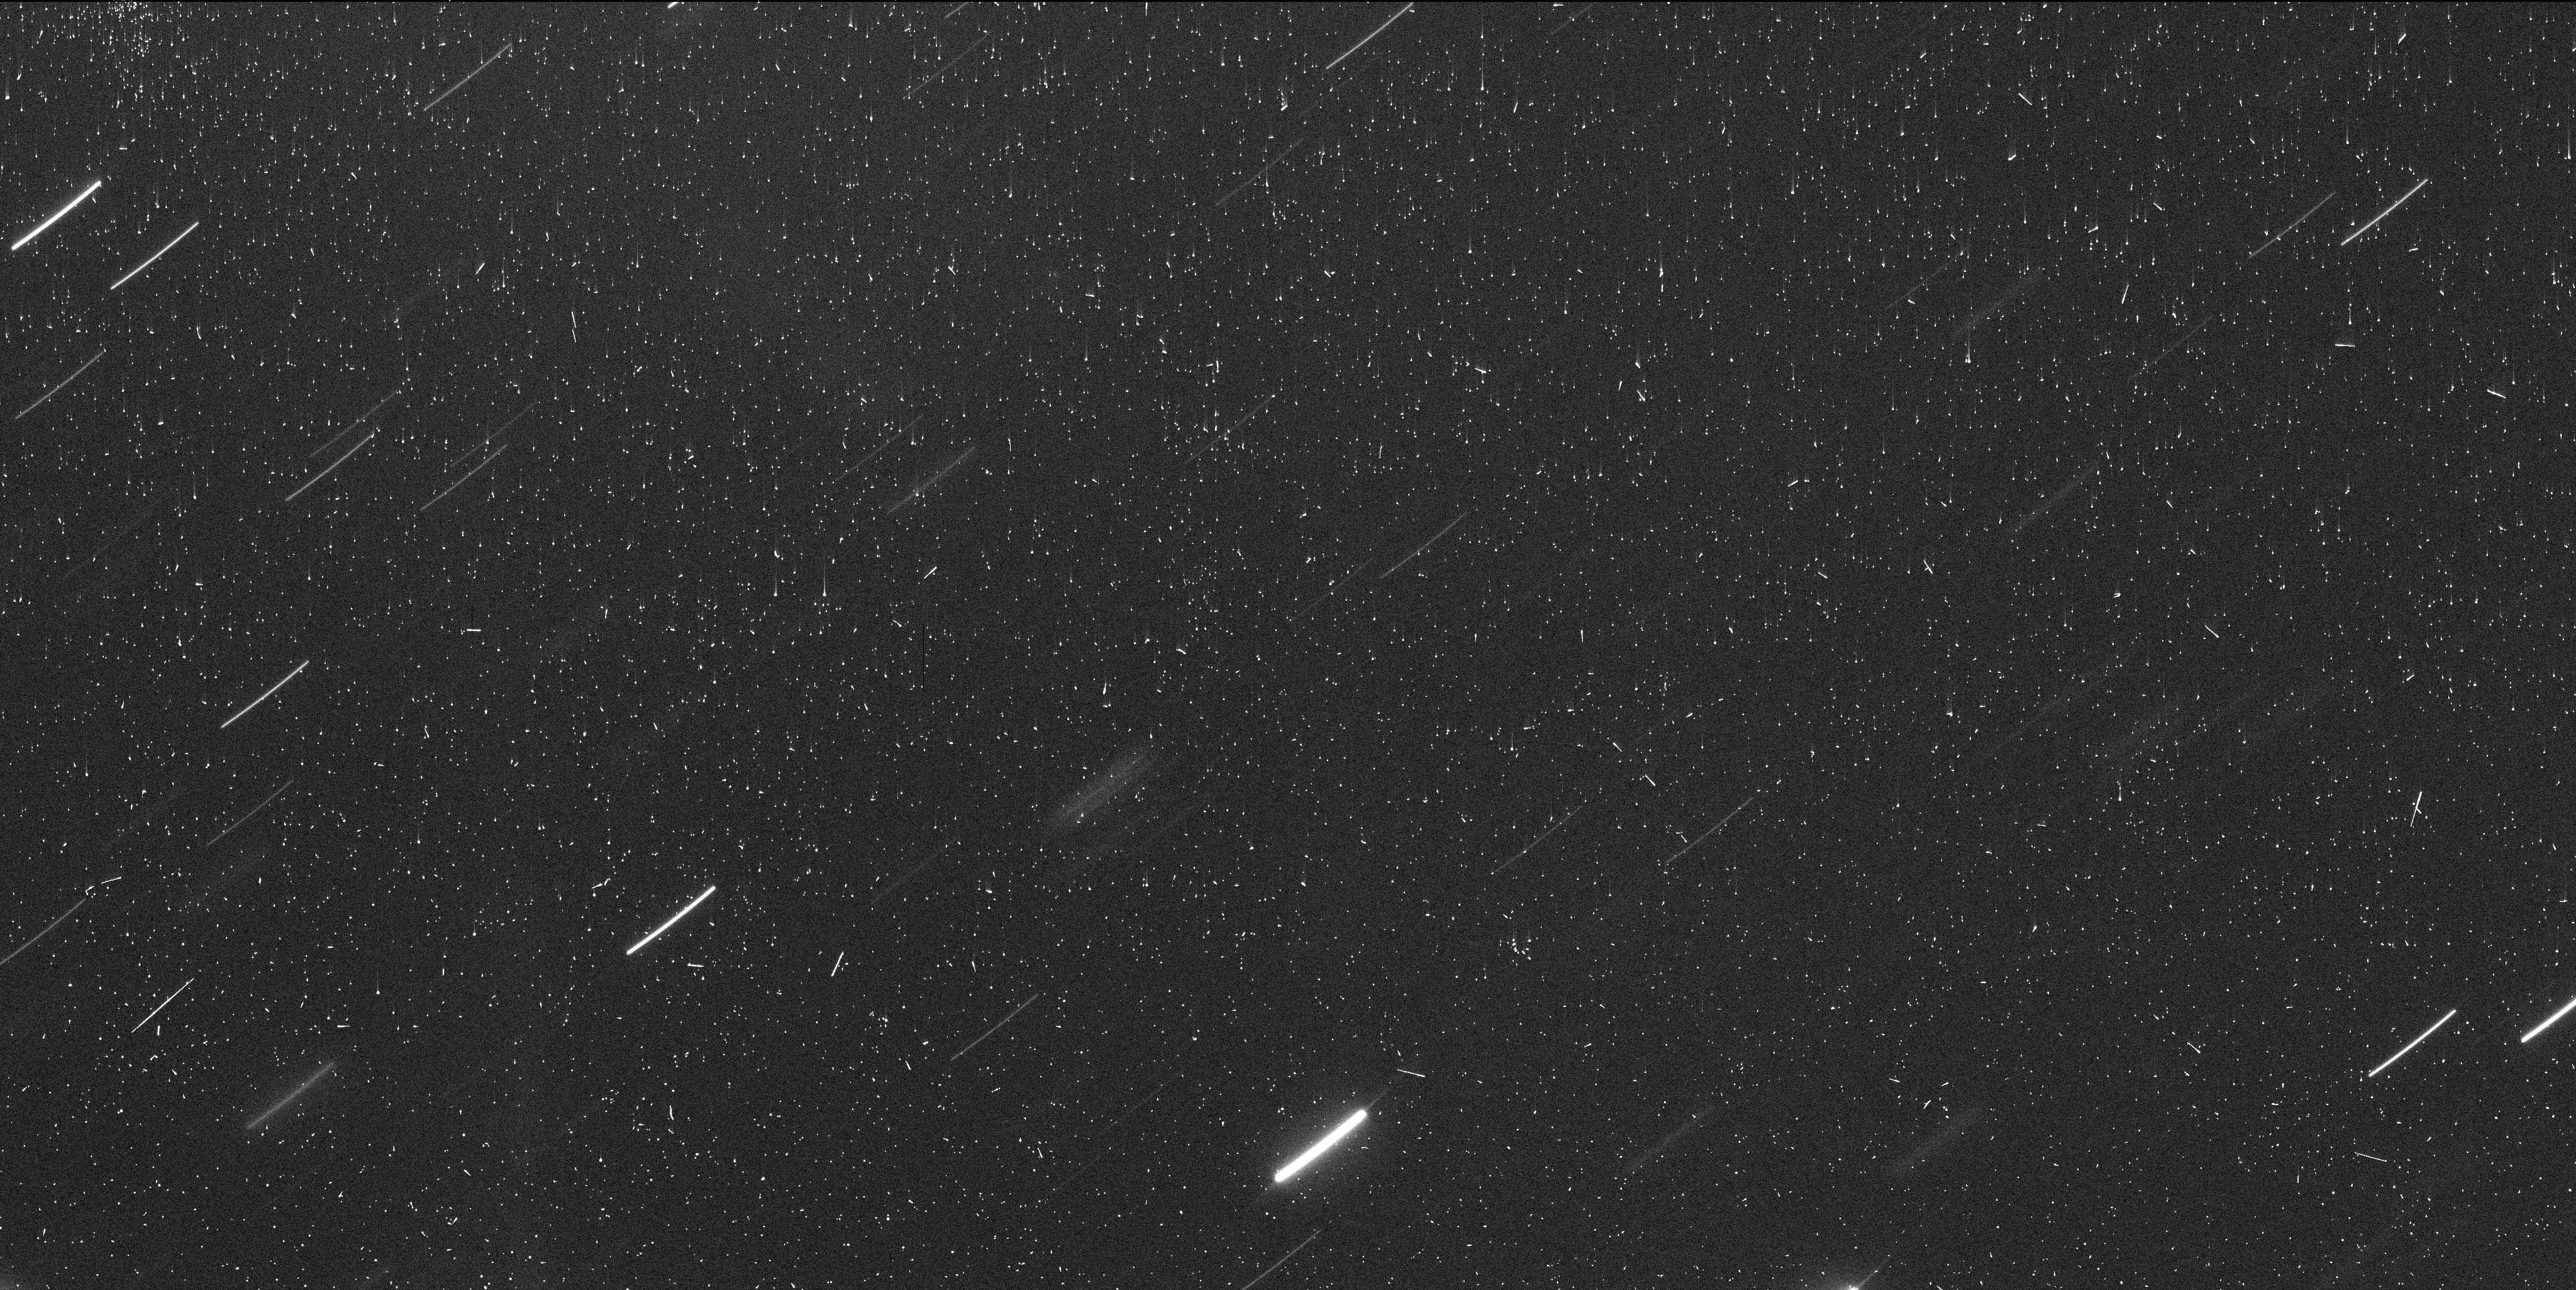
Target: C2021-A1. Instrument: WFC3/UVIS. Filter: F350LP. Exposure: 8 min. Observation ID: iets01jzq

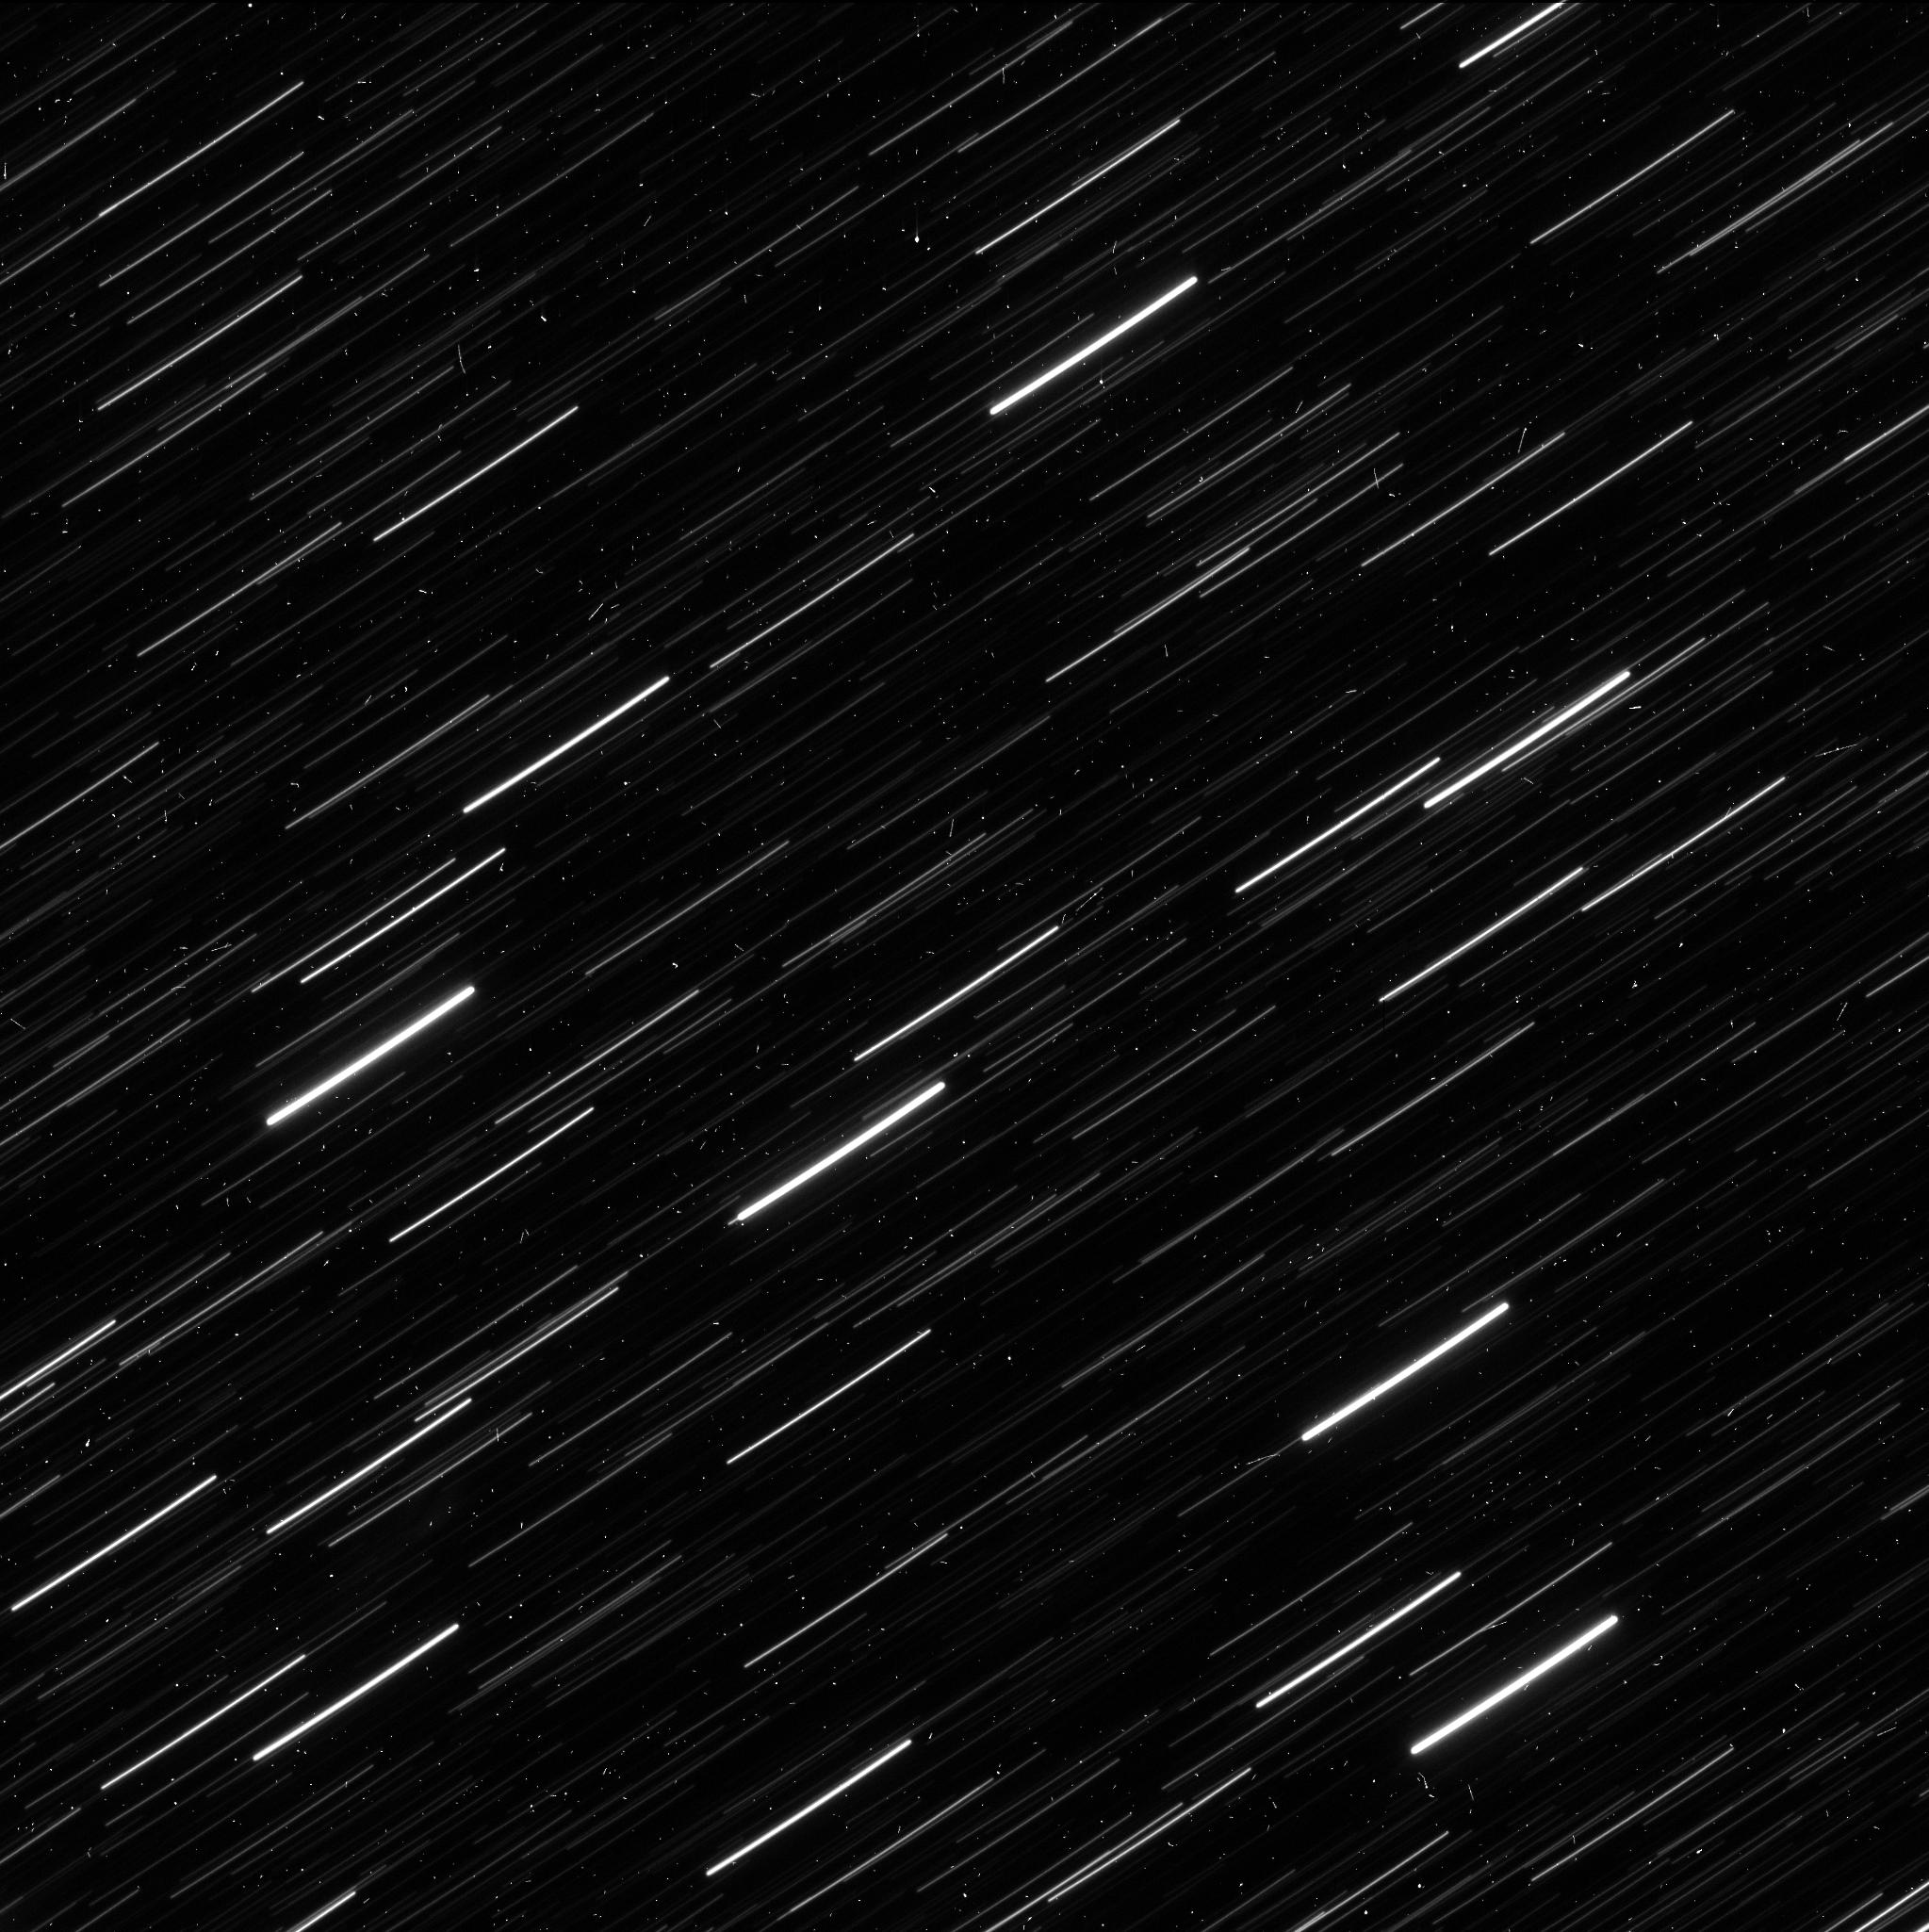
Target: C2021-A1-B. Instrument: WFC3/UVIS. Filter: F350LP. Exposure: 5 min. Observation ID: iets04kyq

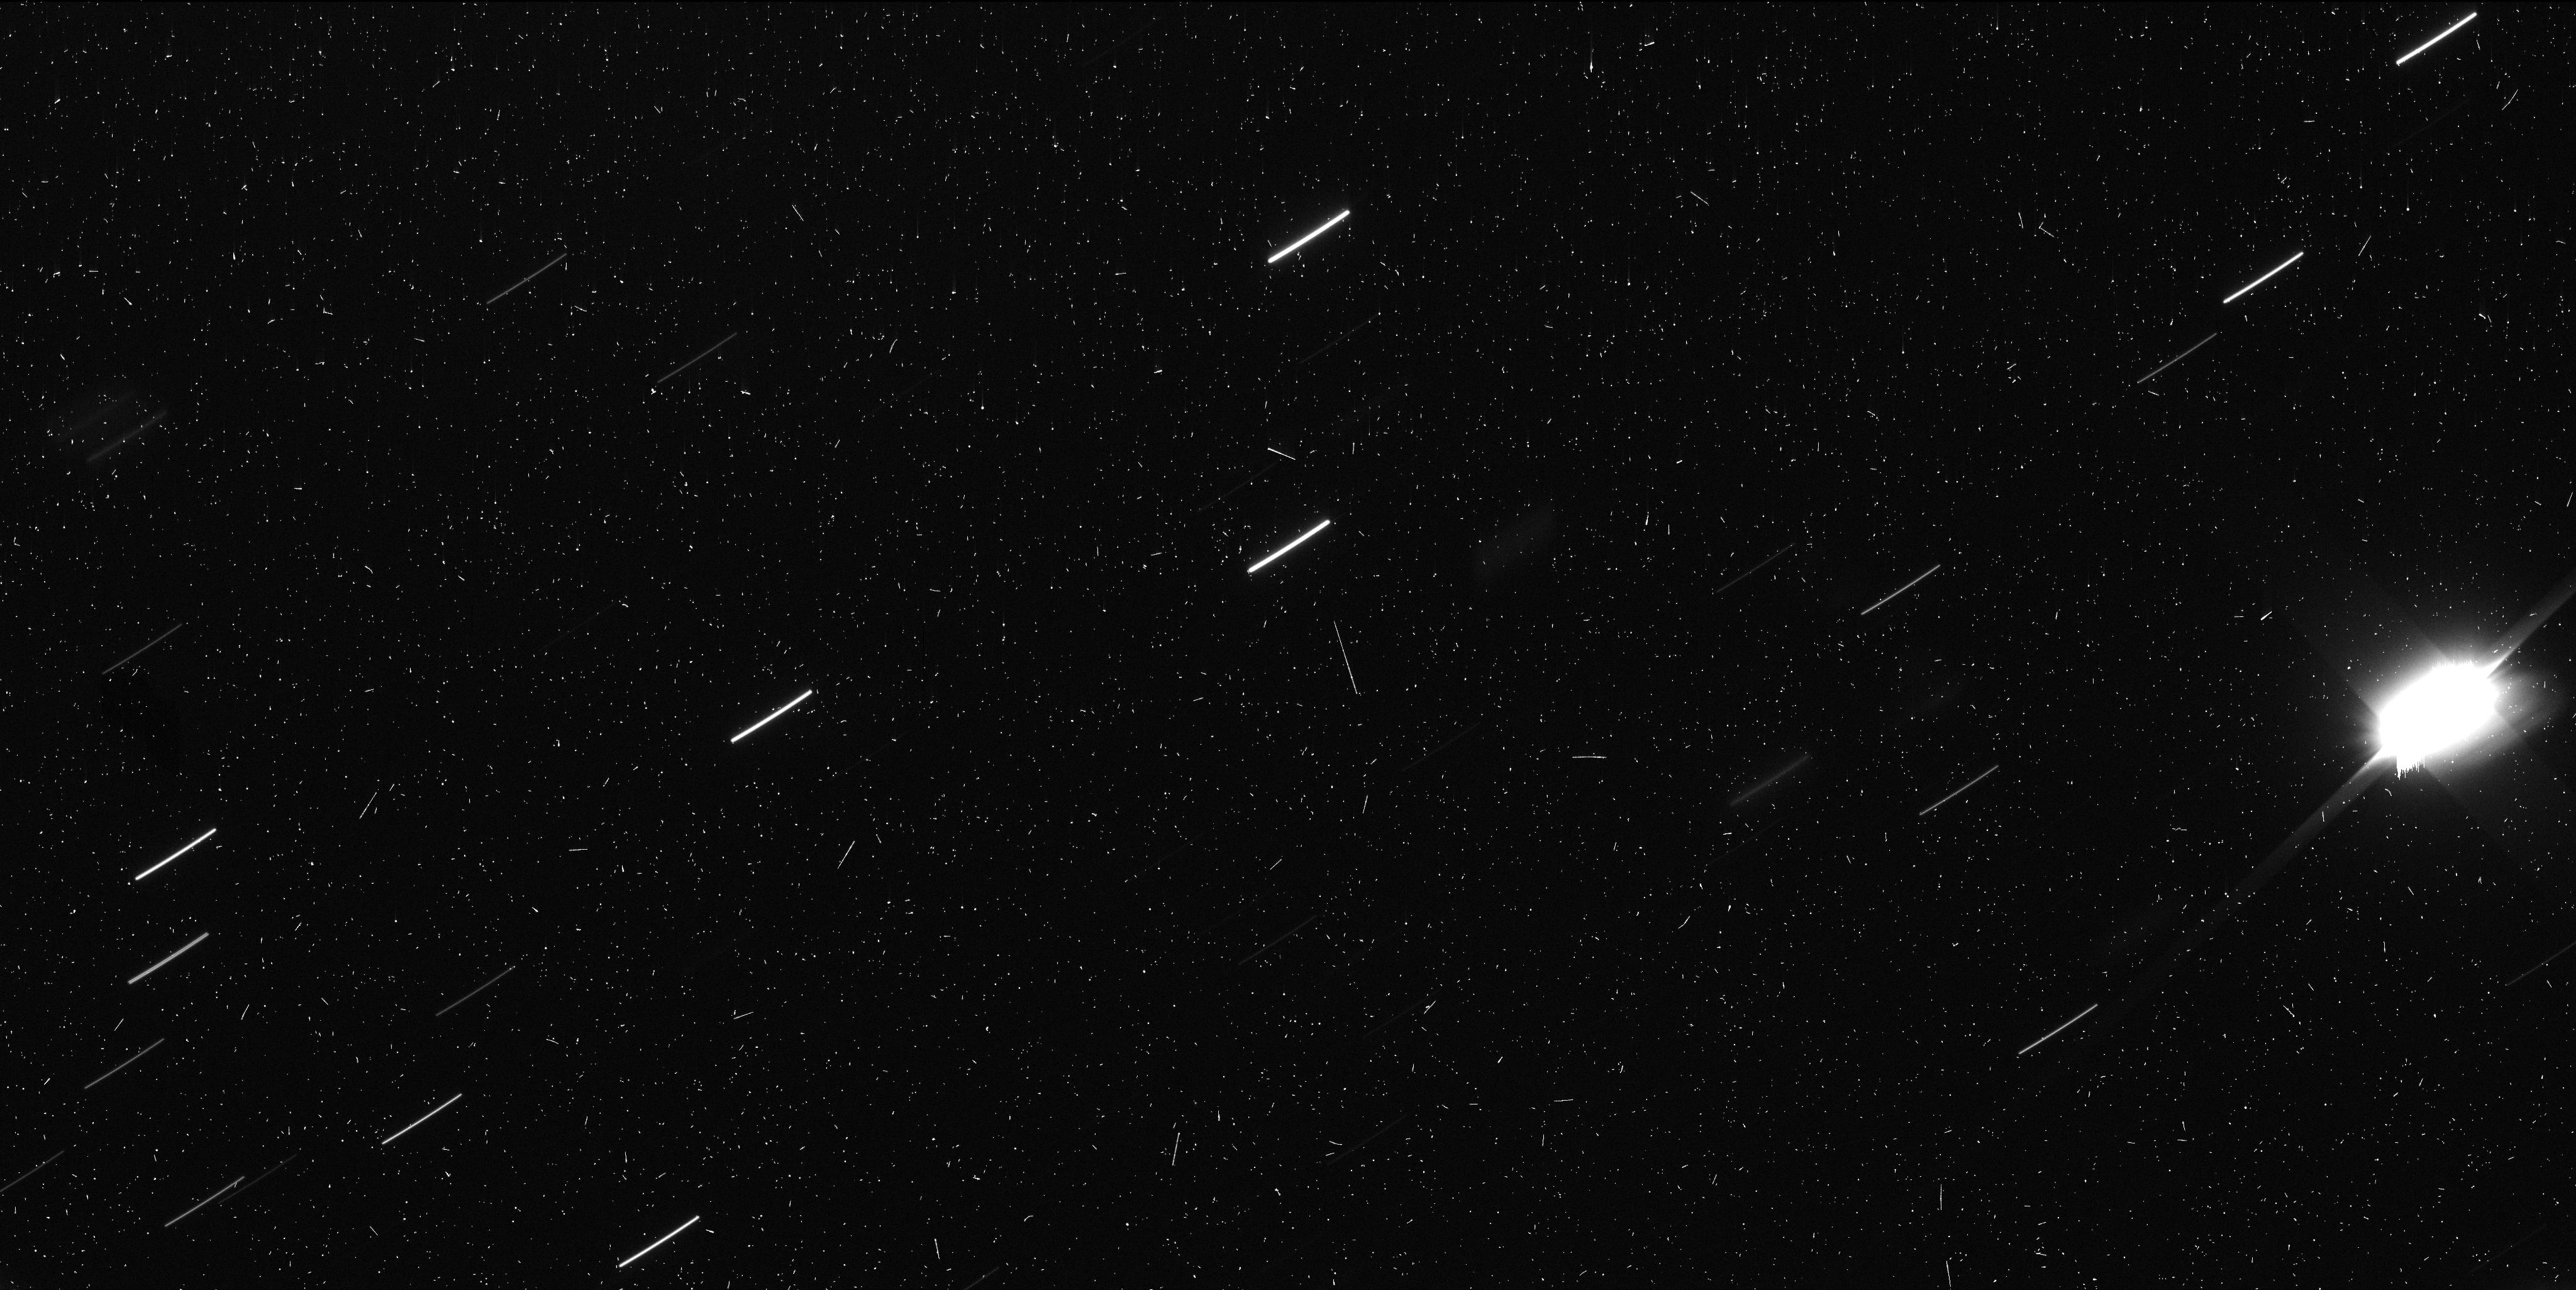
Target: C2021-A1. Instrument: WFC3/UVIS. Filter: F350LP. Exposure: 8 min. Observation ID: iets02ppq

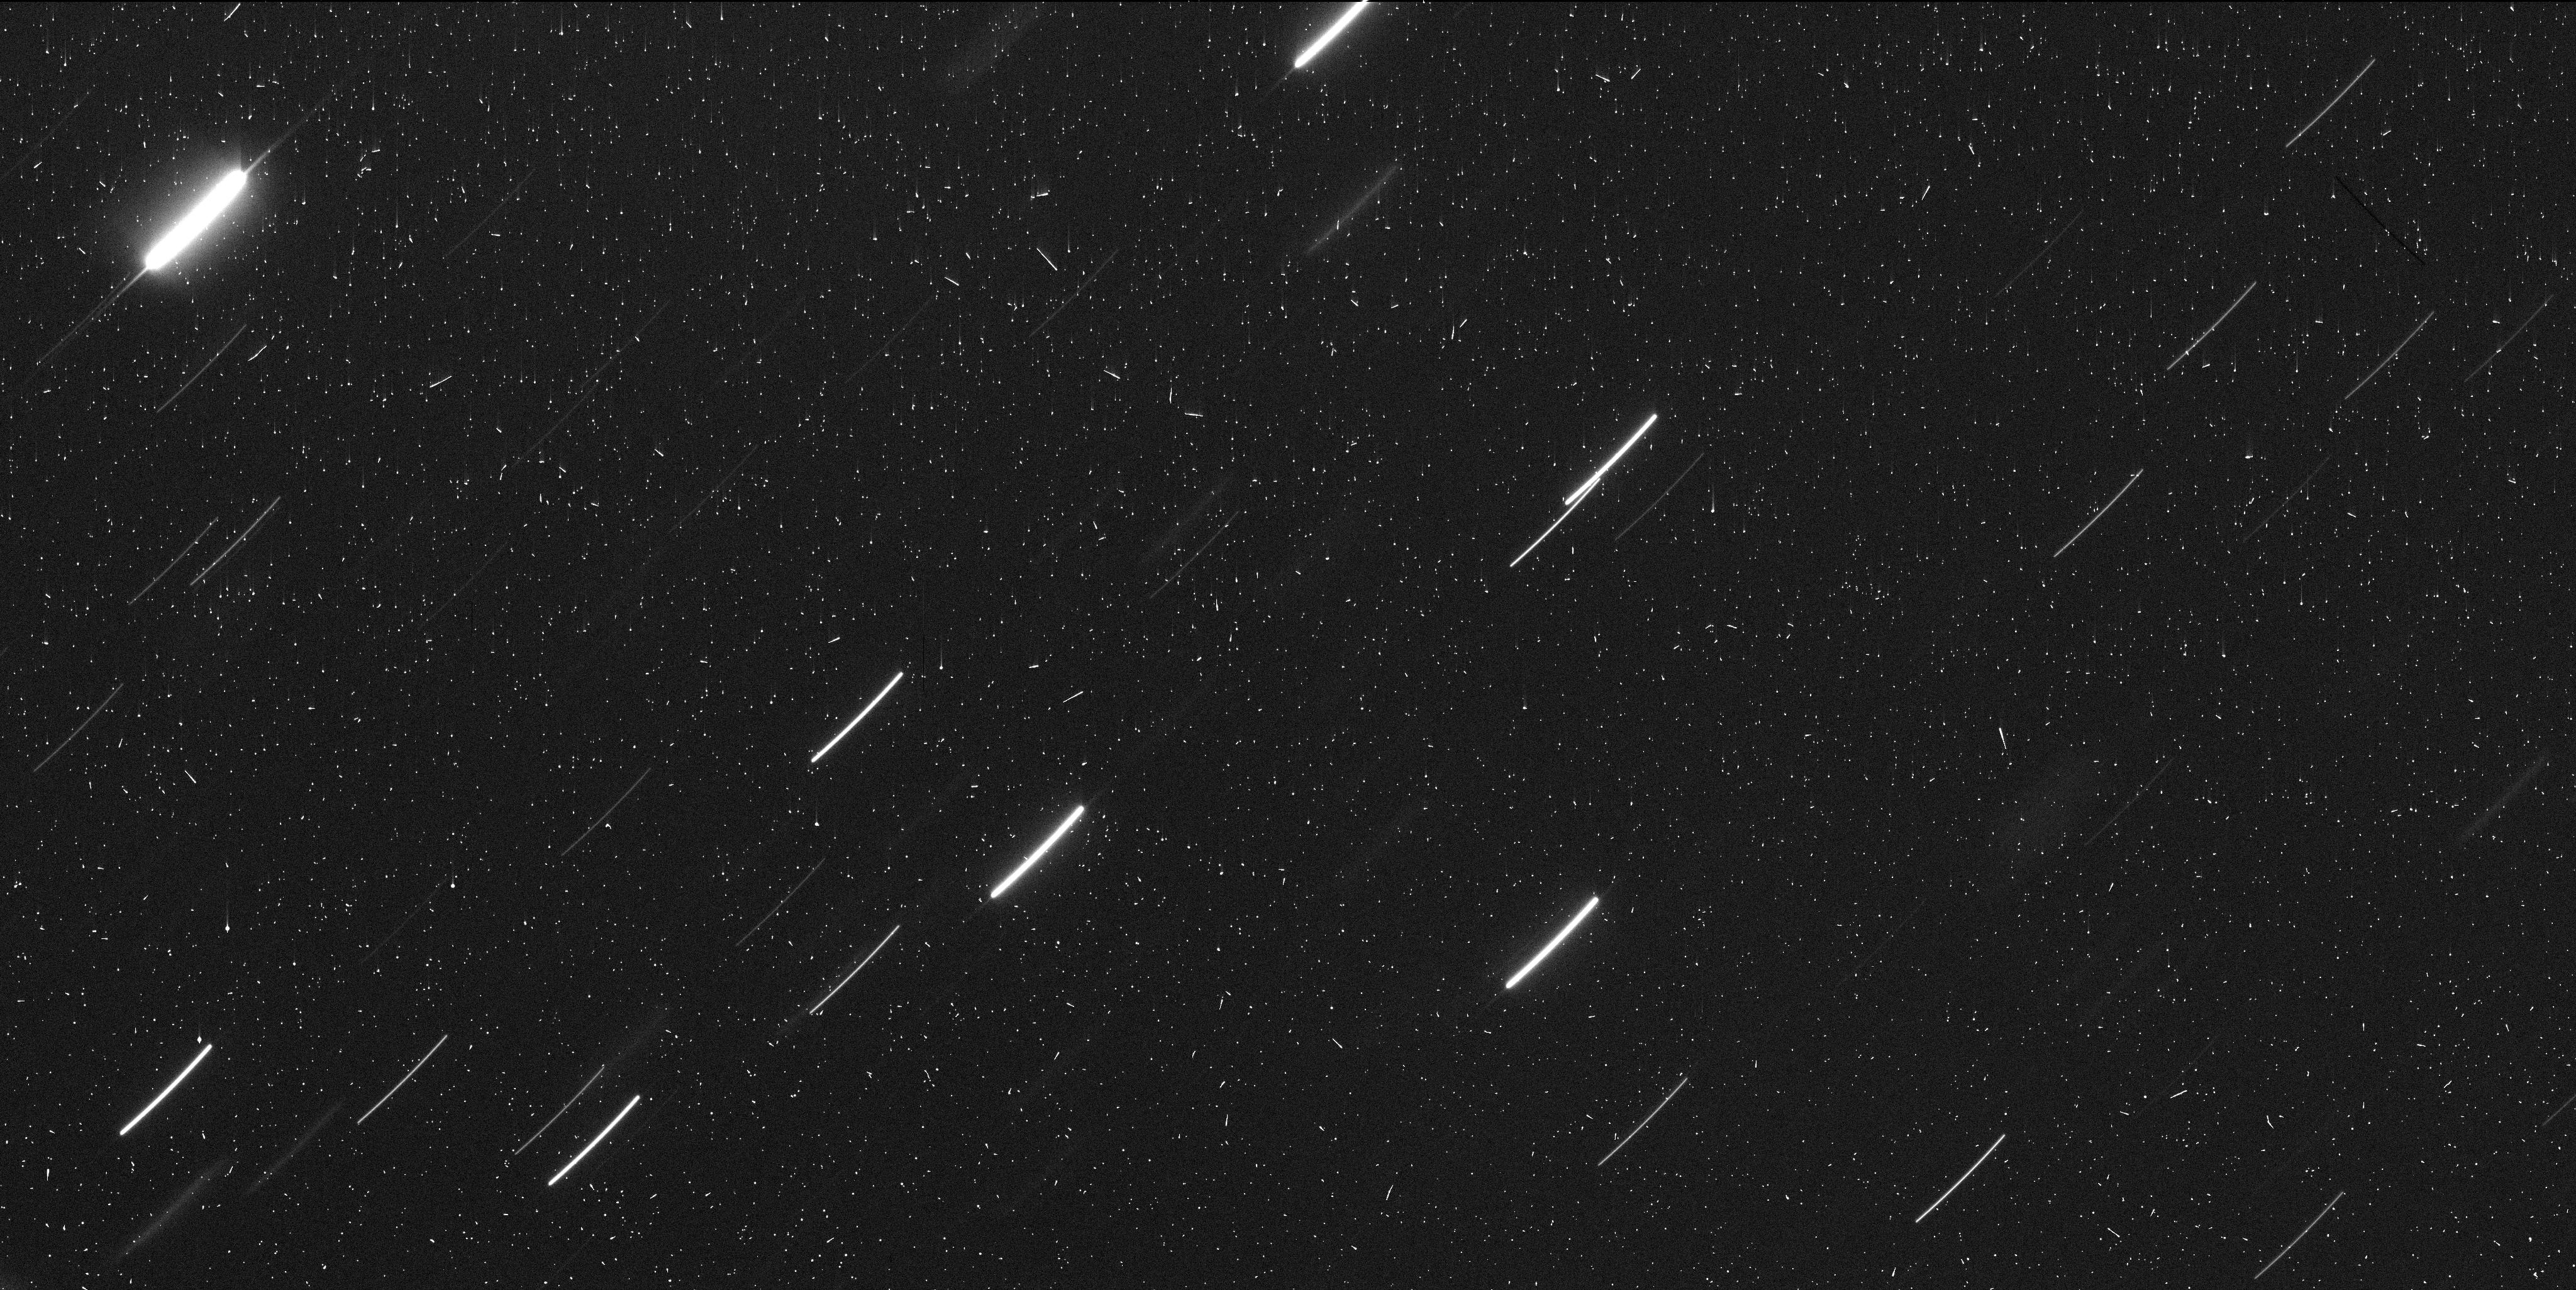
Target: C2021-A1. Instrument: WFC3/UVIS. Filter: F350LP. Exposure: 8 min. Observation ID: iets03o9q

Disintegration of Long-Period Comet C/2021 A1 (PI: Jewitt, David)

Long-period comet nuclei are volatile rich products of accretion in the protoplanetary disk of the Sun, preserved at about 10 K in the Oort cloud. They include some of the most primitive macroscopic objects in the solar system. We now know that comet nuclei spontaneously and suddenly disintegrate and that disintegration probably dominates sublimation as the main destructive process operating on these bodies when in the inner solar system. Crucially, disintegration may account for the long-recognized ``fading problem'' discovered by Oort in 1950: comets fade because they fall apart, not because they run out of ice. Unfortunately, our confidence that disintegration is important is not matched by an understanding of the process or its cause. This is because disintegrations are unpredictable, sudden, and difficult to observe. Proposed models center around internal pressure build-up, explosion of amorphous ice, and centripetal disruption caused by outgassing torques, but we do not possess the high quality (resolution, sensitivity and temporal resolution) data needed to determine what is really happening. C/2021 A1 began disintegration in early 2022 March, providing a rare opportunity to study a disintegration with the full power of HST. We propose an efficient, 4 orbit DDT observation, with 3 orbits scheduled early to assess the fragment field and measure size, velocity and acceleration distributions, and a single orbit in June to examine the distribution of material perpendicular to the orbit plane. Only by obtaining this type of high resolution, high sensitivity, time-resolved data can we hope to characterize and understand cometary disintegration.